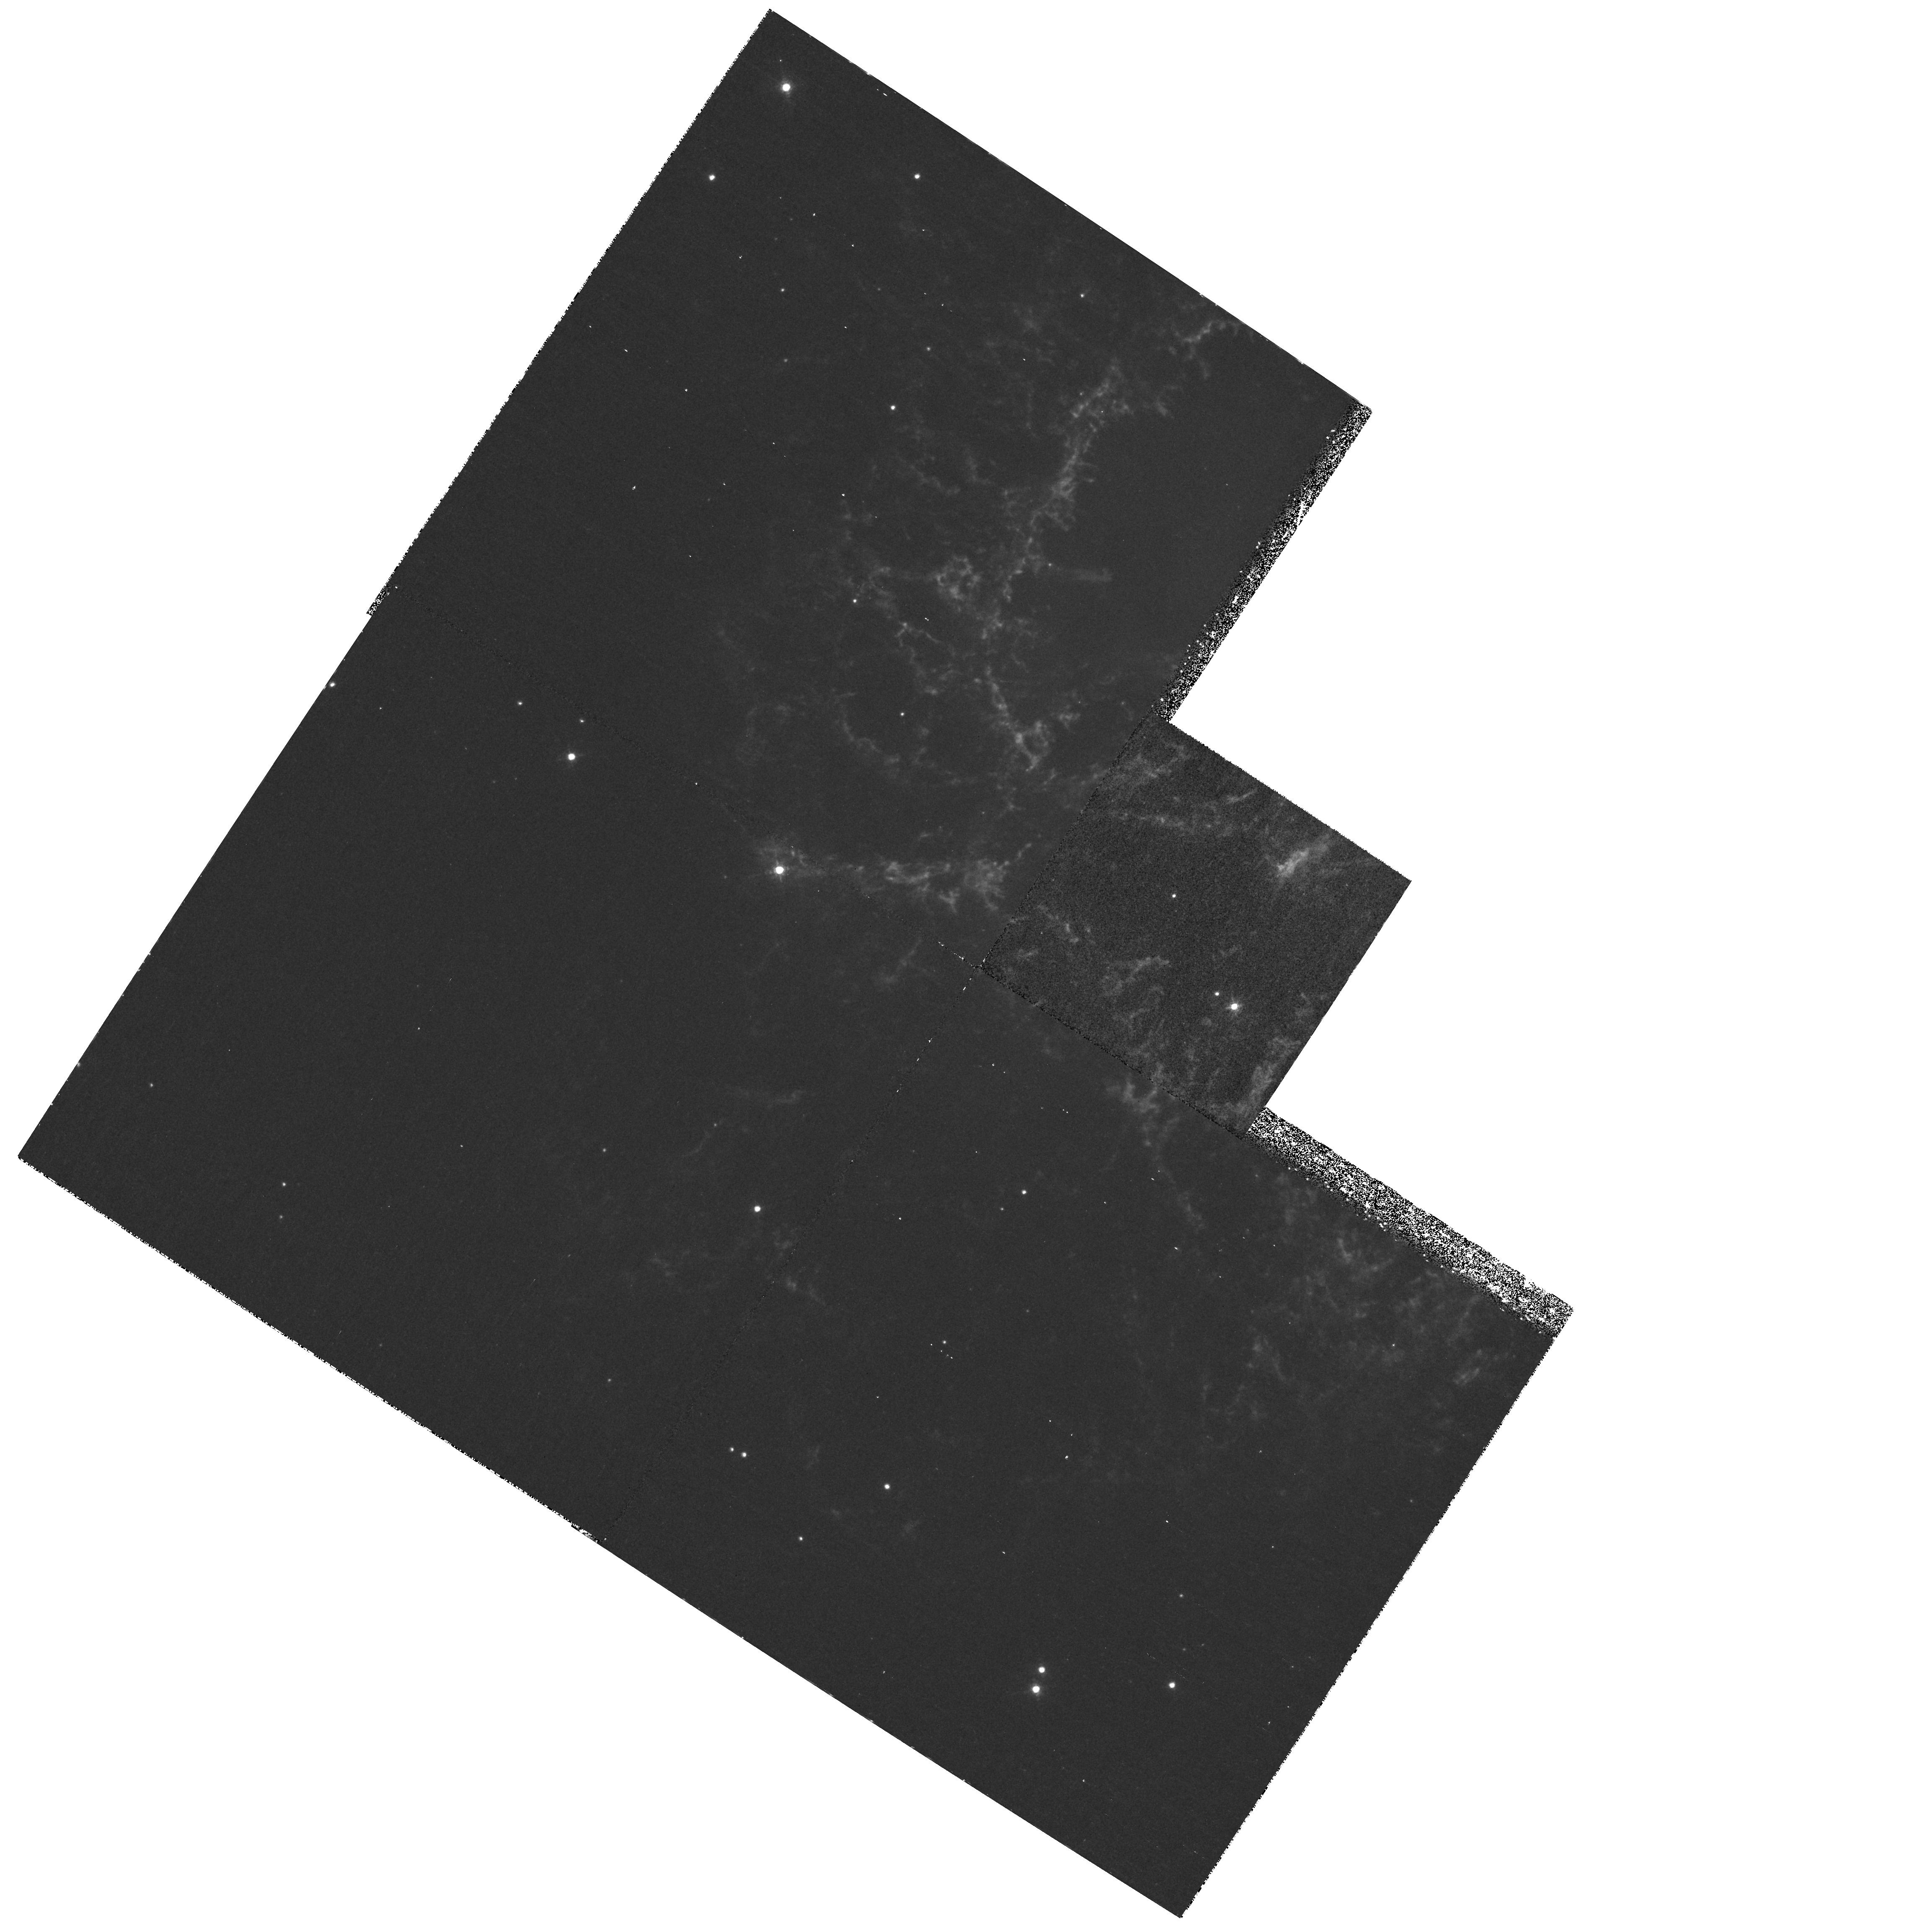
Target: CRAB-FIELD-7
Instrument: WFPC2/PC
Filter: F631N
Exposure: 1.1 h
Observation ID: hst_8222_07_wfpc2_pc_f631n_u5d107

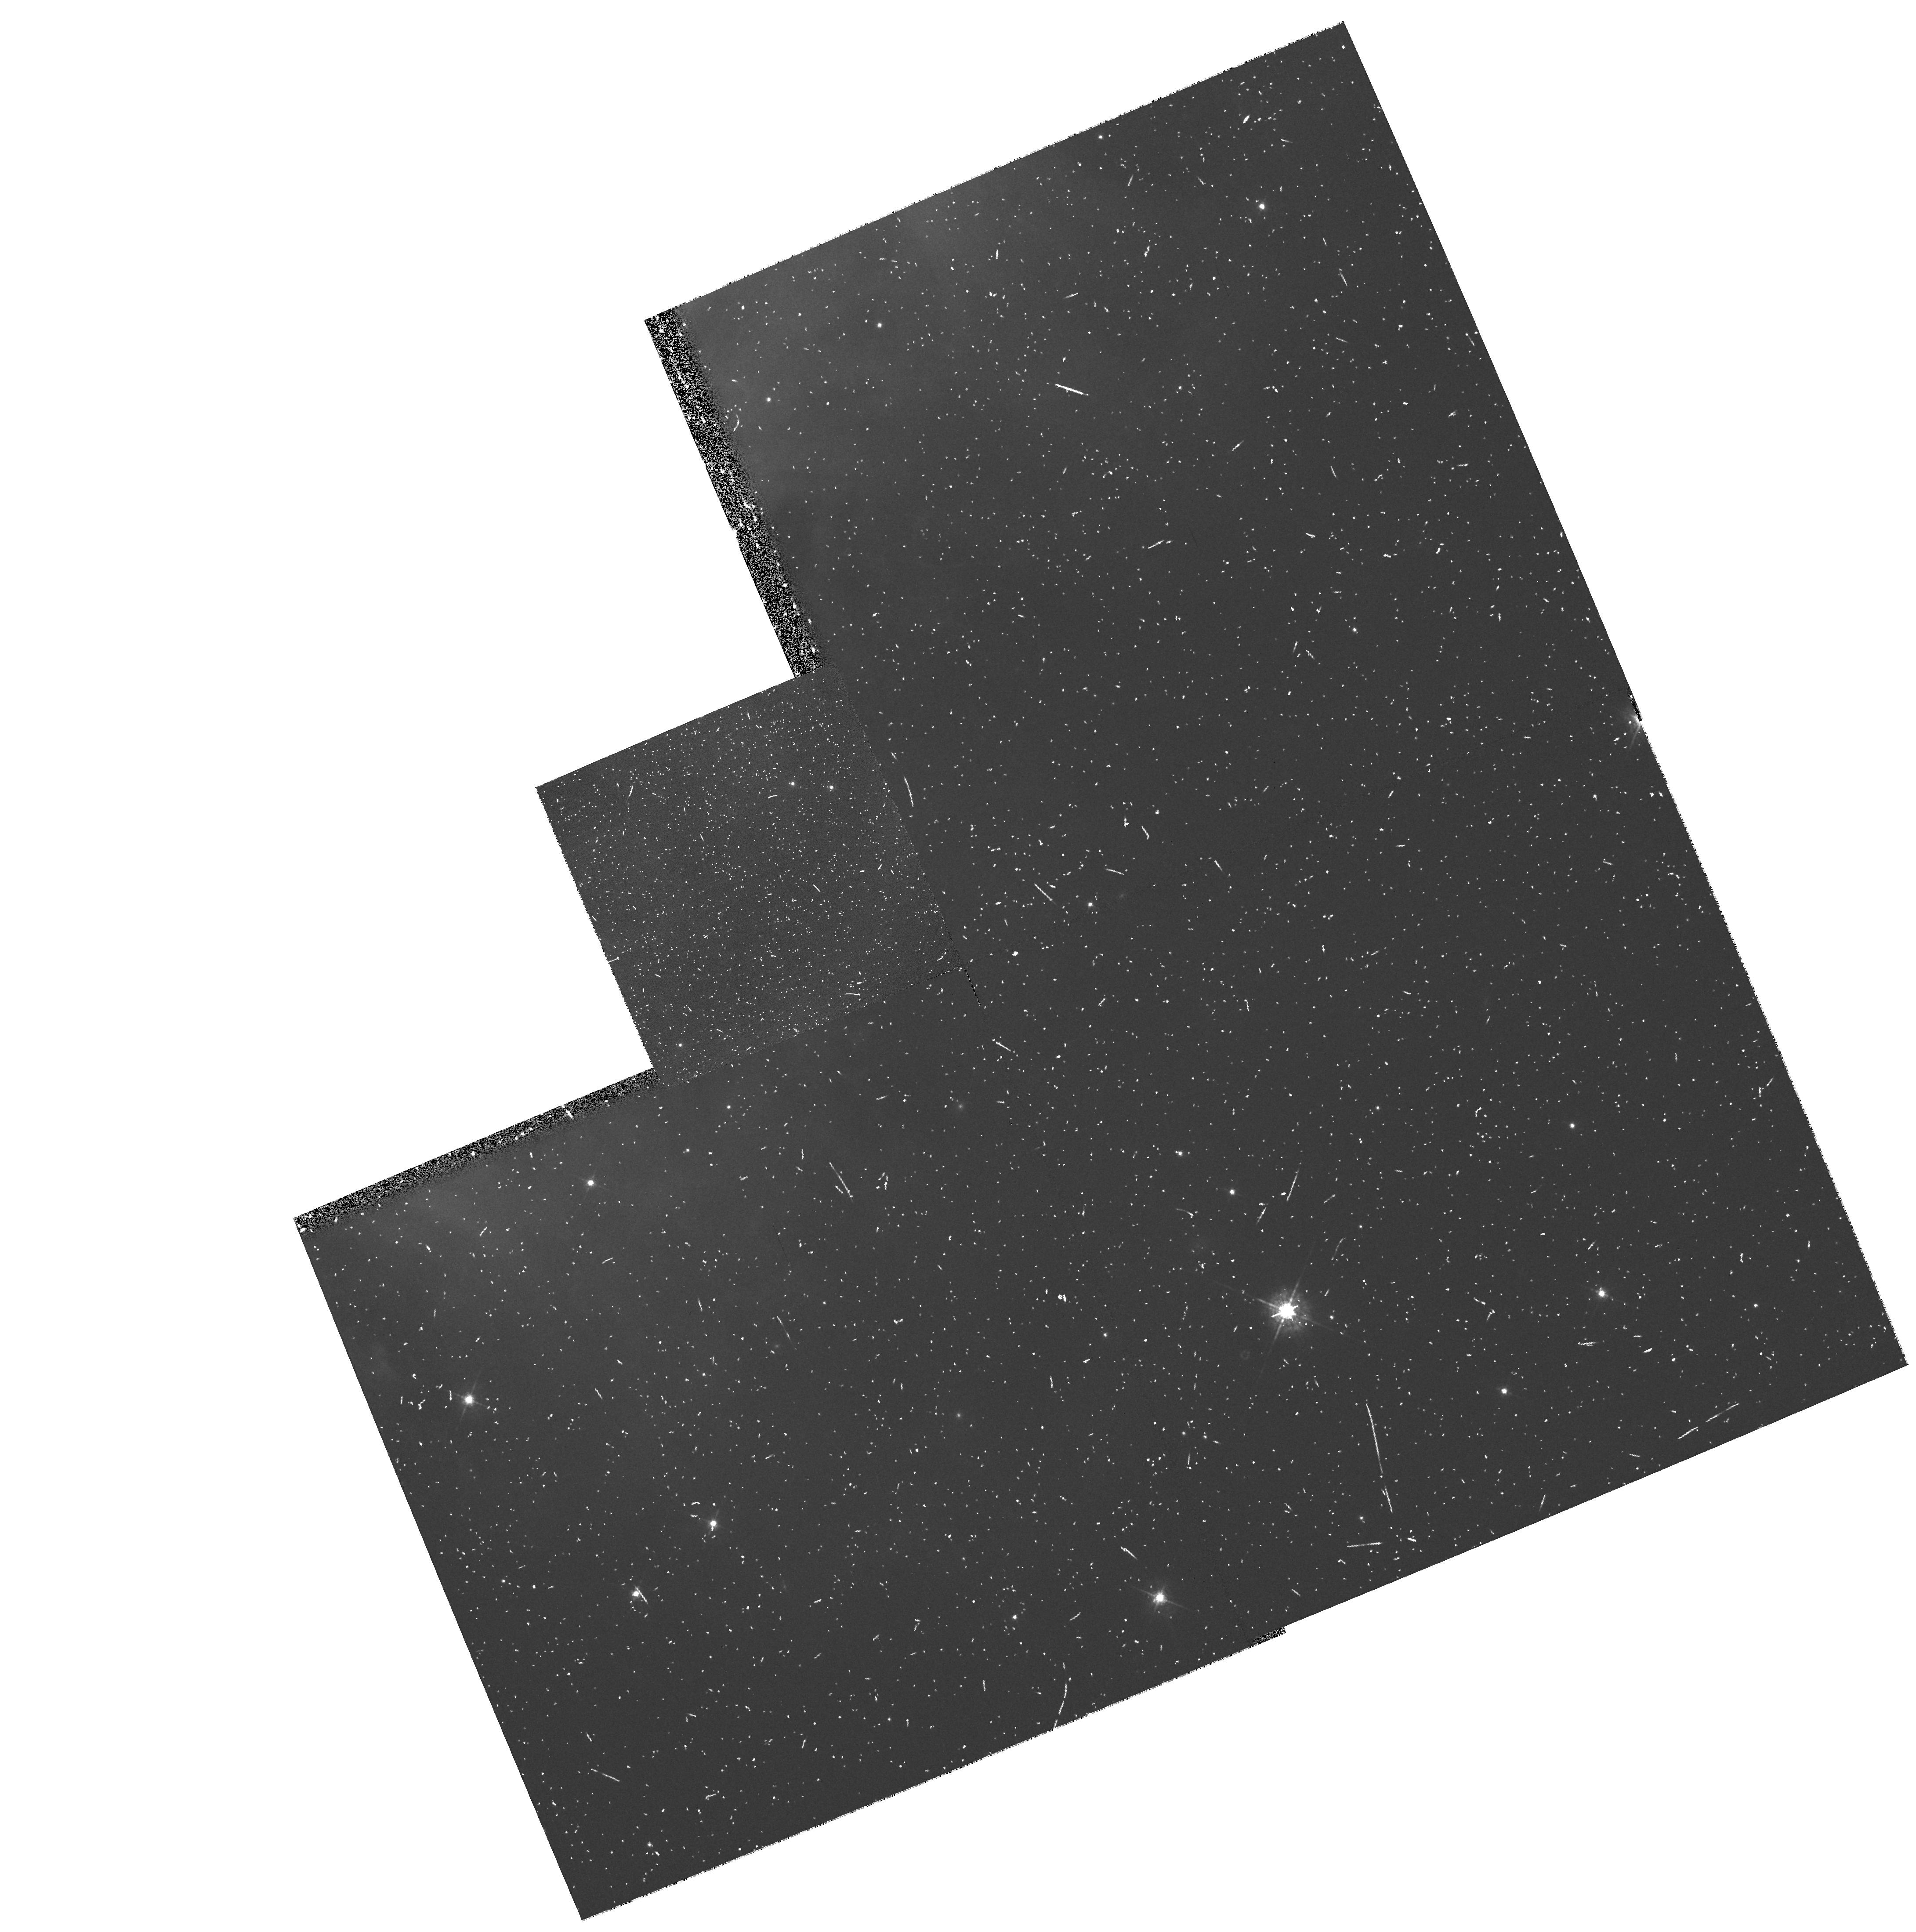
Target: CRAB-FIELD-1
Instrument: WFPC2/PC
Filter: F547M
Exposure: 15 min
Observation ID: hst_8222_01_wfpc2_pc_f547m_u5d101

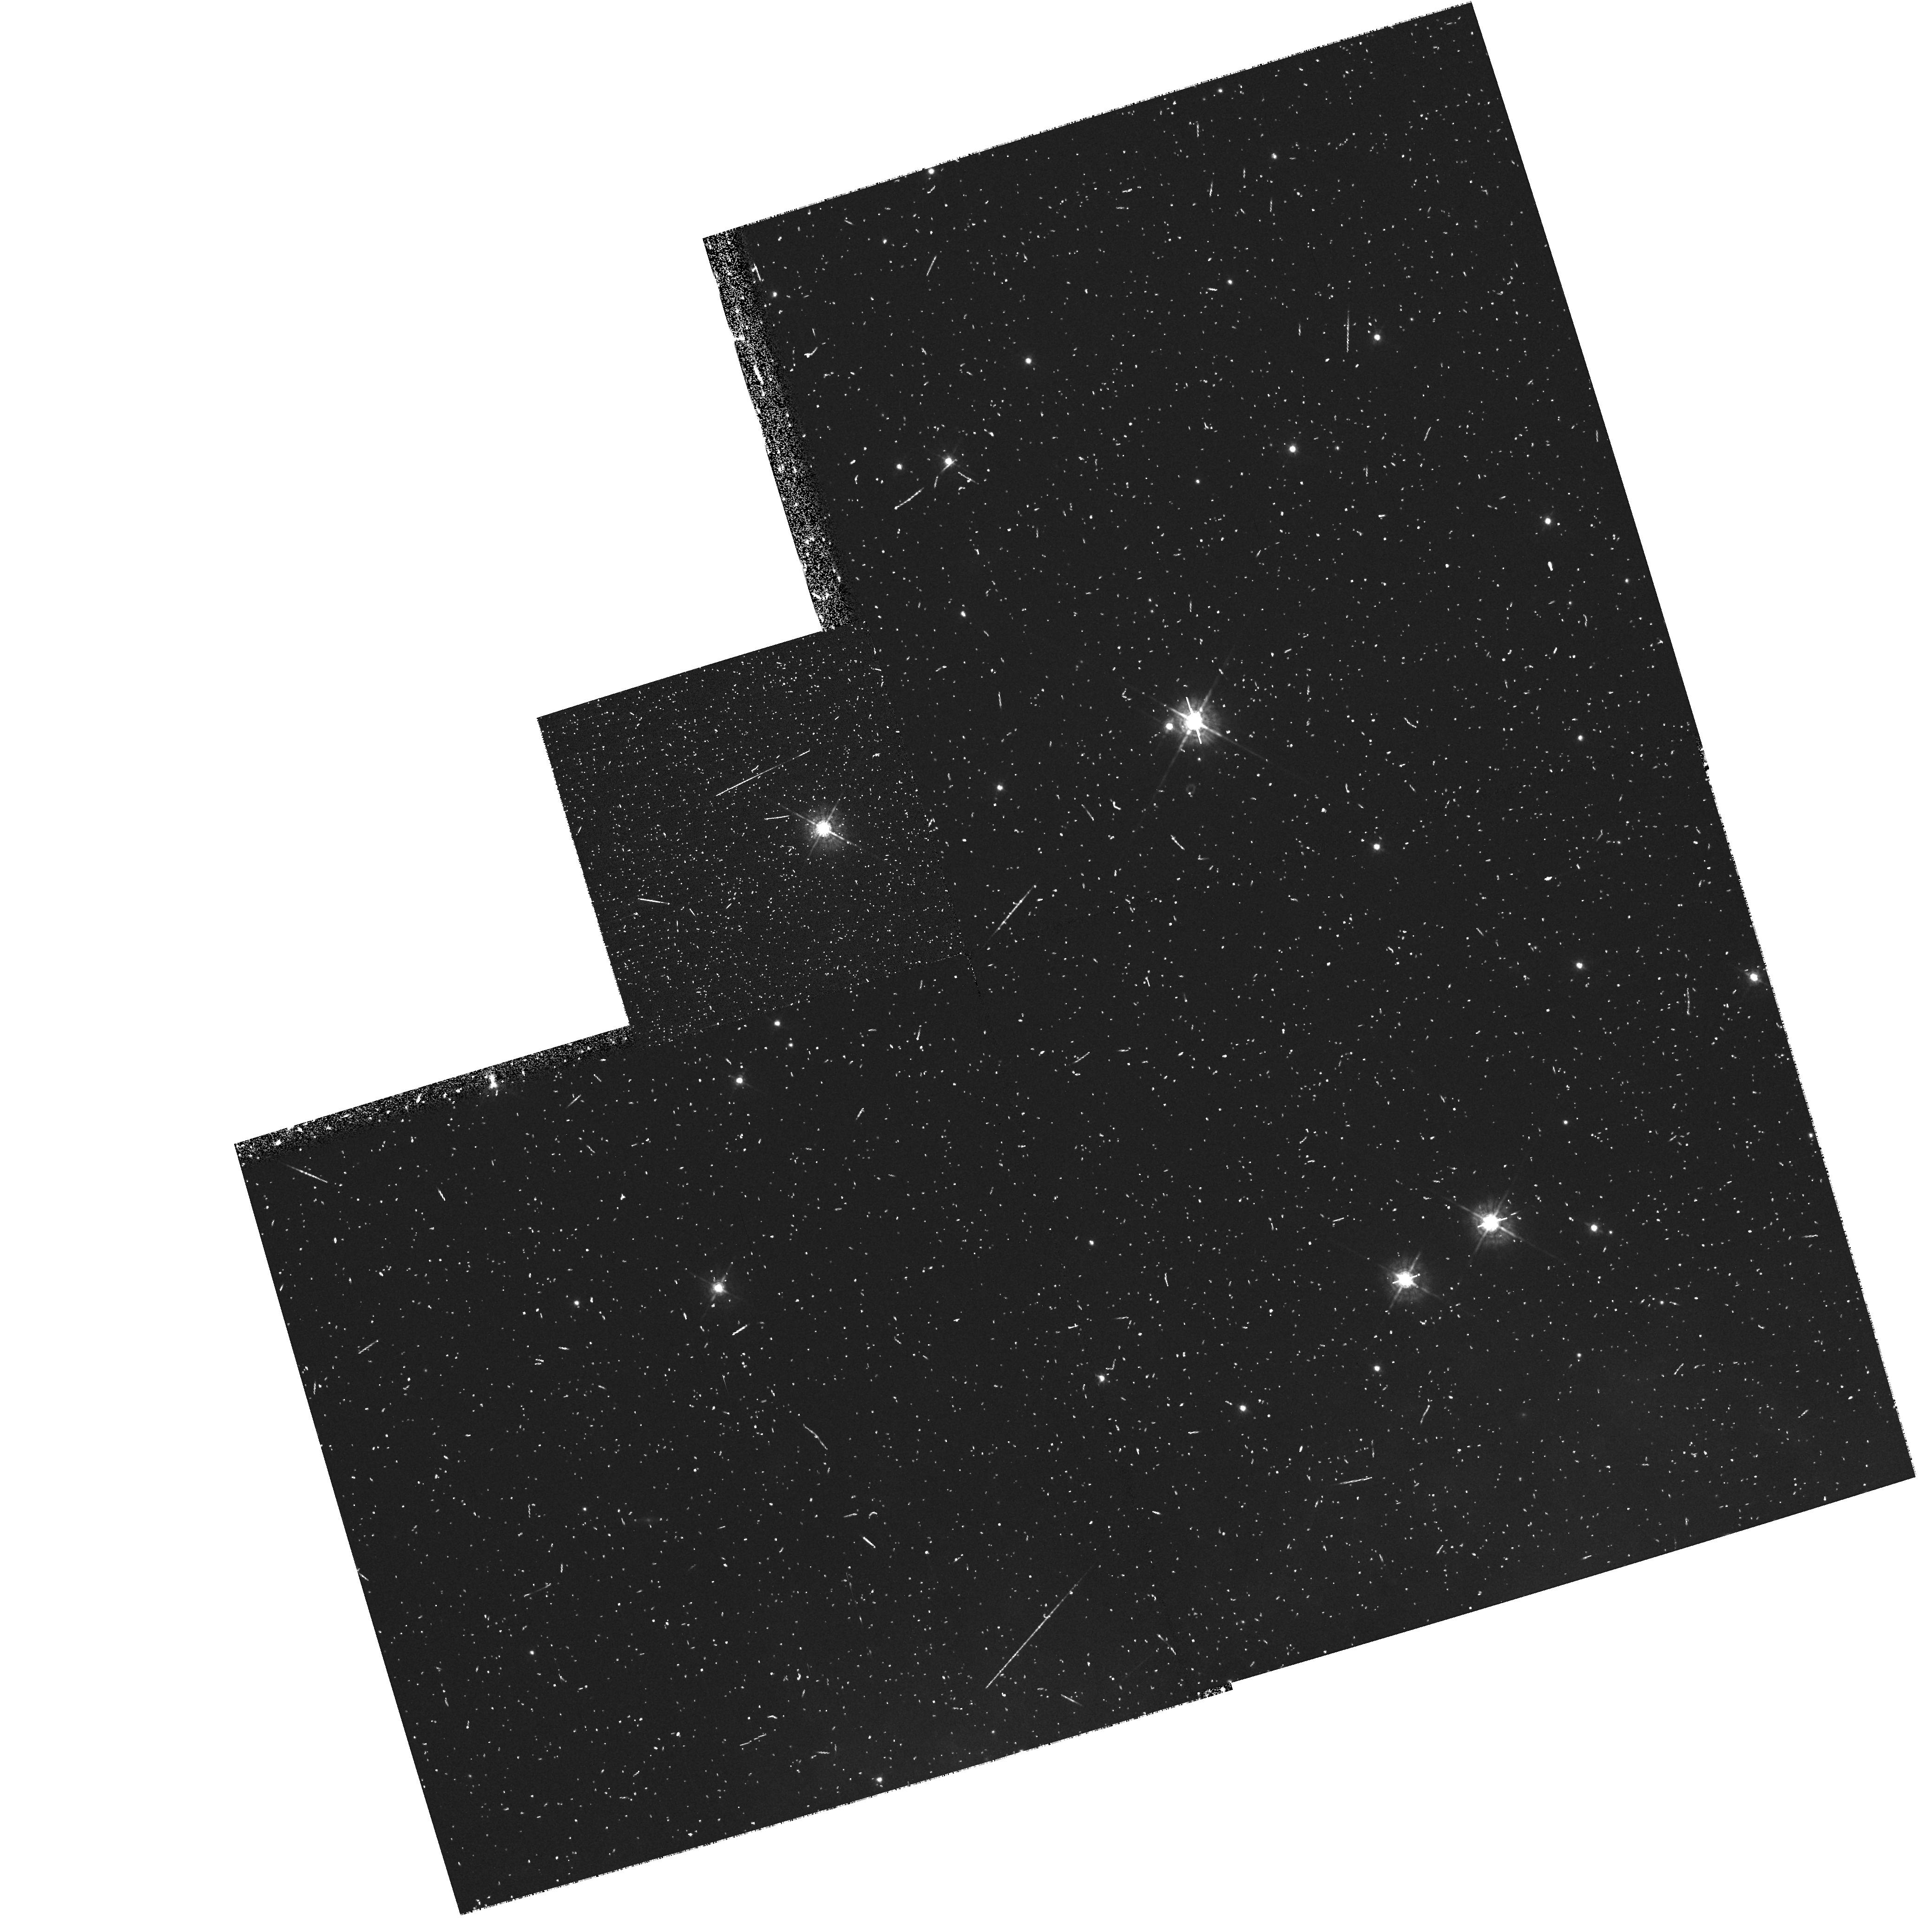
Target: CRAB-FIELD-8
Instrument: WFPC2/PC
Filter: F547M
Exposure: 15 min
Observation ID: hst_8222_08_wfpc2_pc_f547m_u5d108

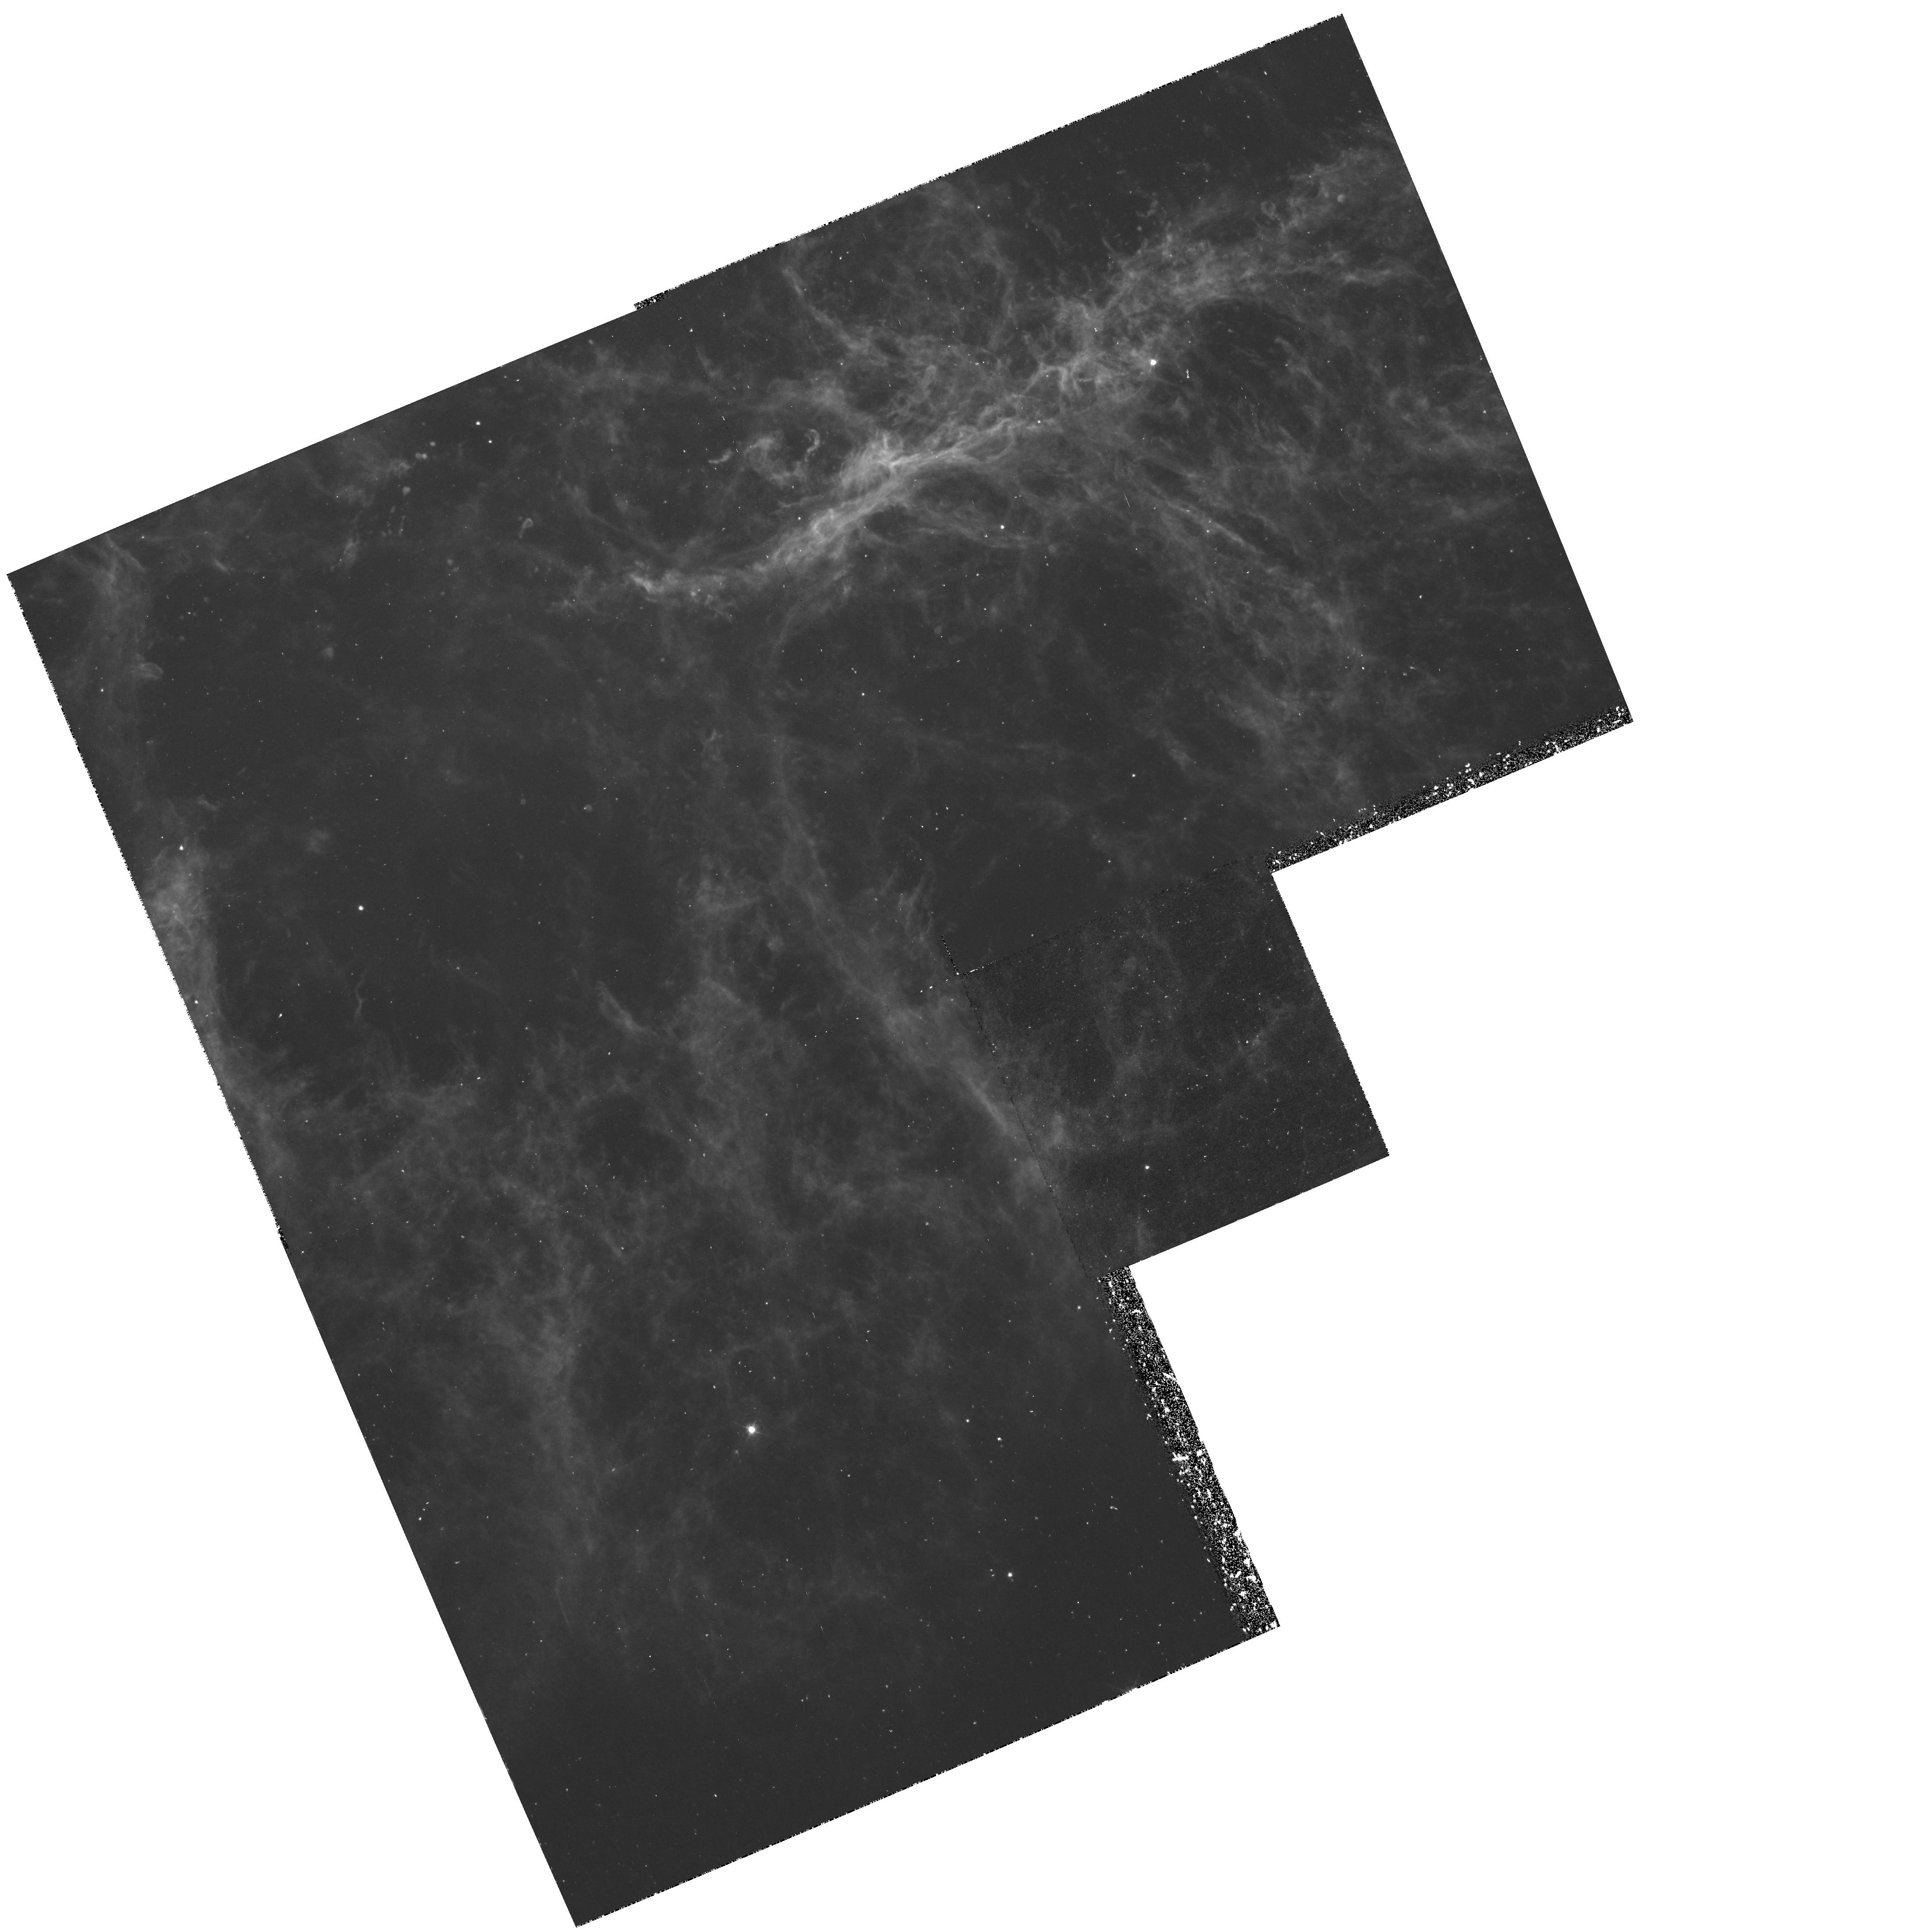
Target: CRAB-FIELD-3
Instrument: WFPC2/PC
Filter: F502N
Exposure: 1.4 h
Observation ID: hst_8222_03_wfpc2_pc_f502n_u5d103

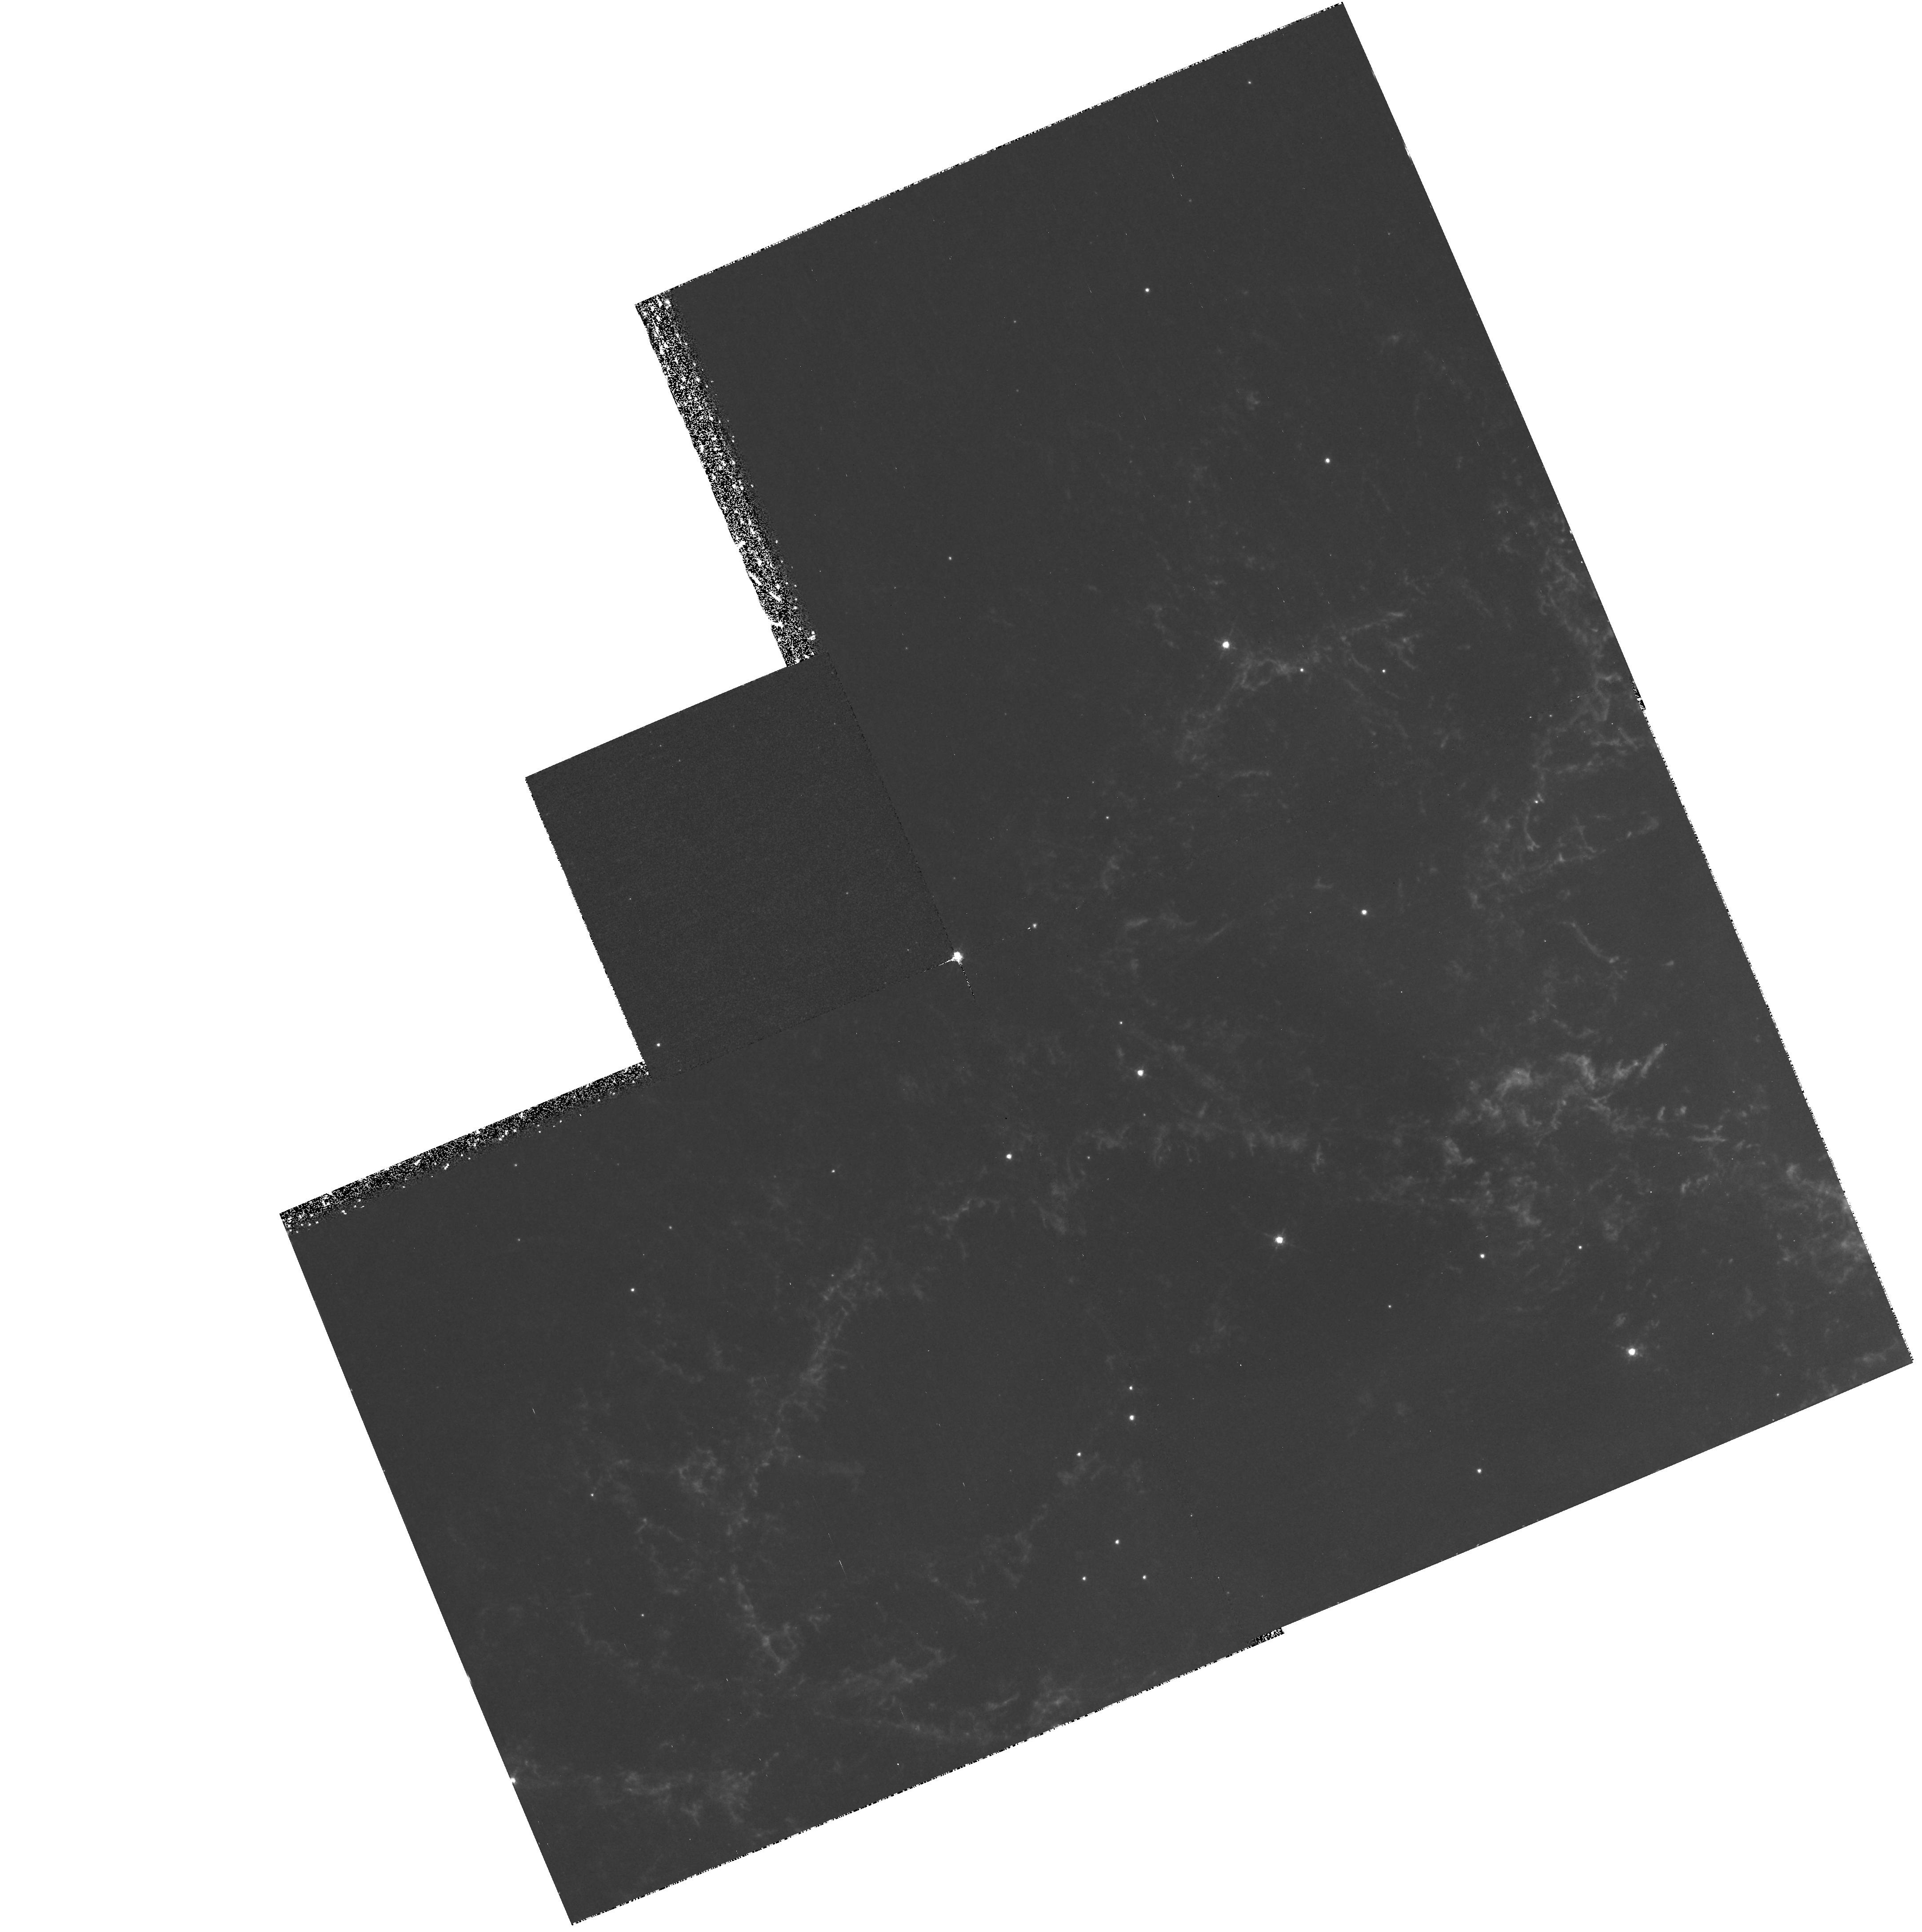
Target: CRAB-FIELD-5
Instrument: WFPC2/PC
Filter: F631N
Exposure: 1.1 h
Observation ID: hst_8222_05_wfpc2_pc_f631n_u5d105

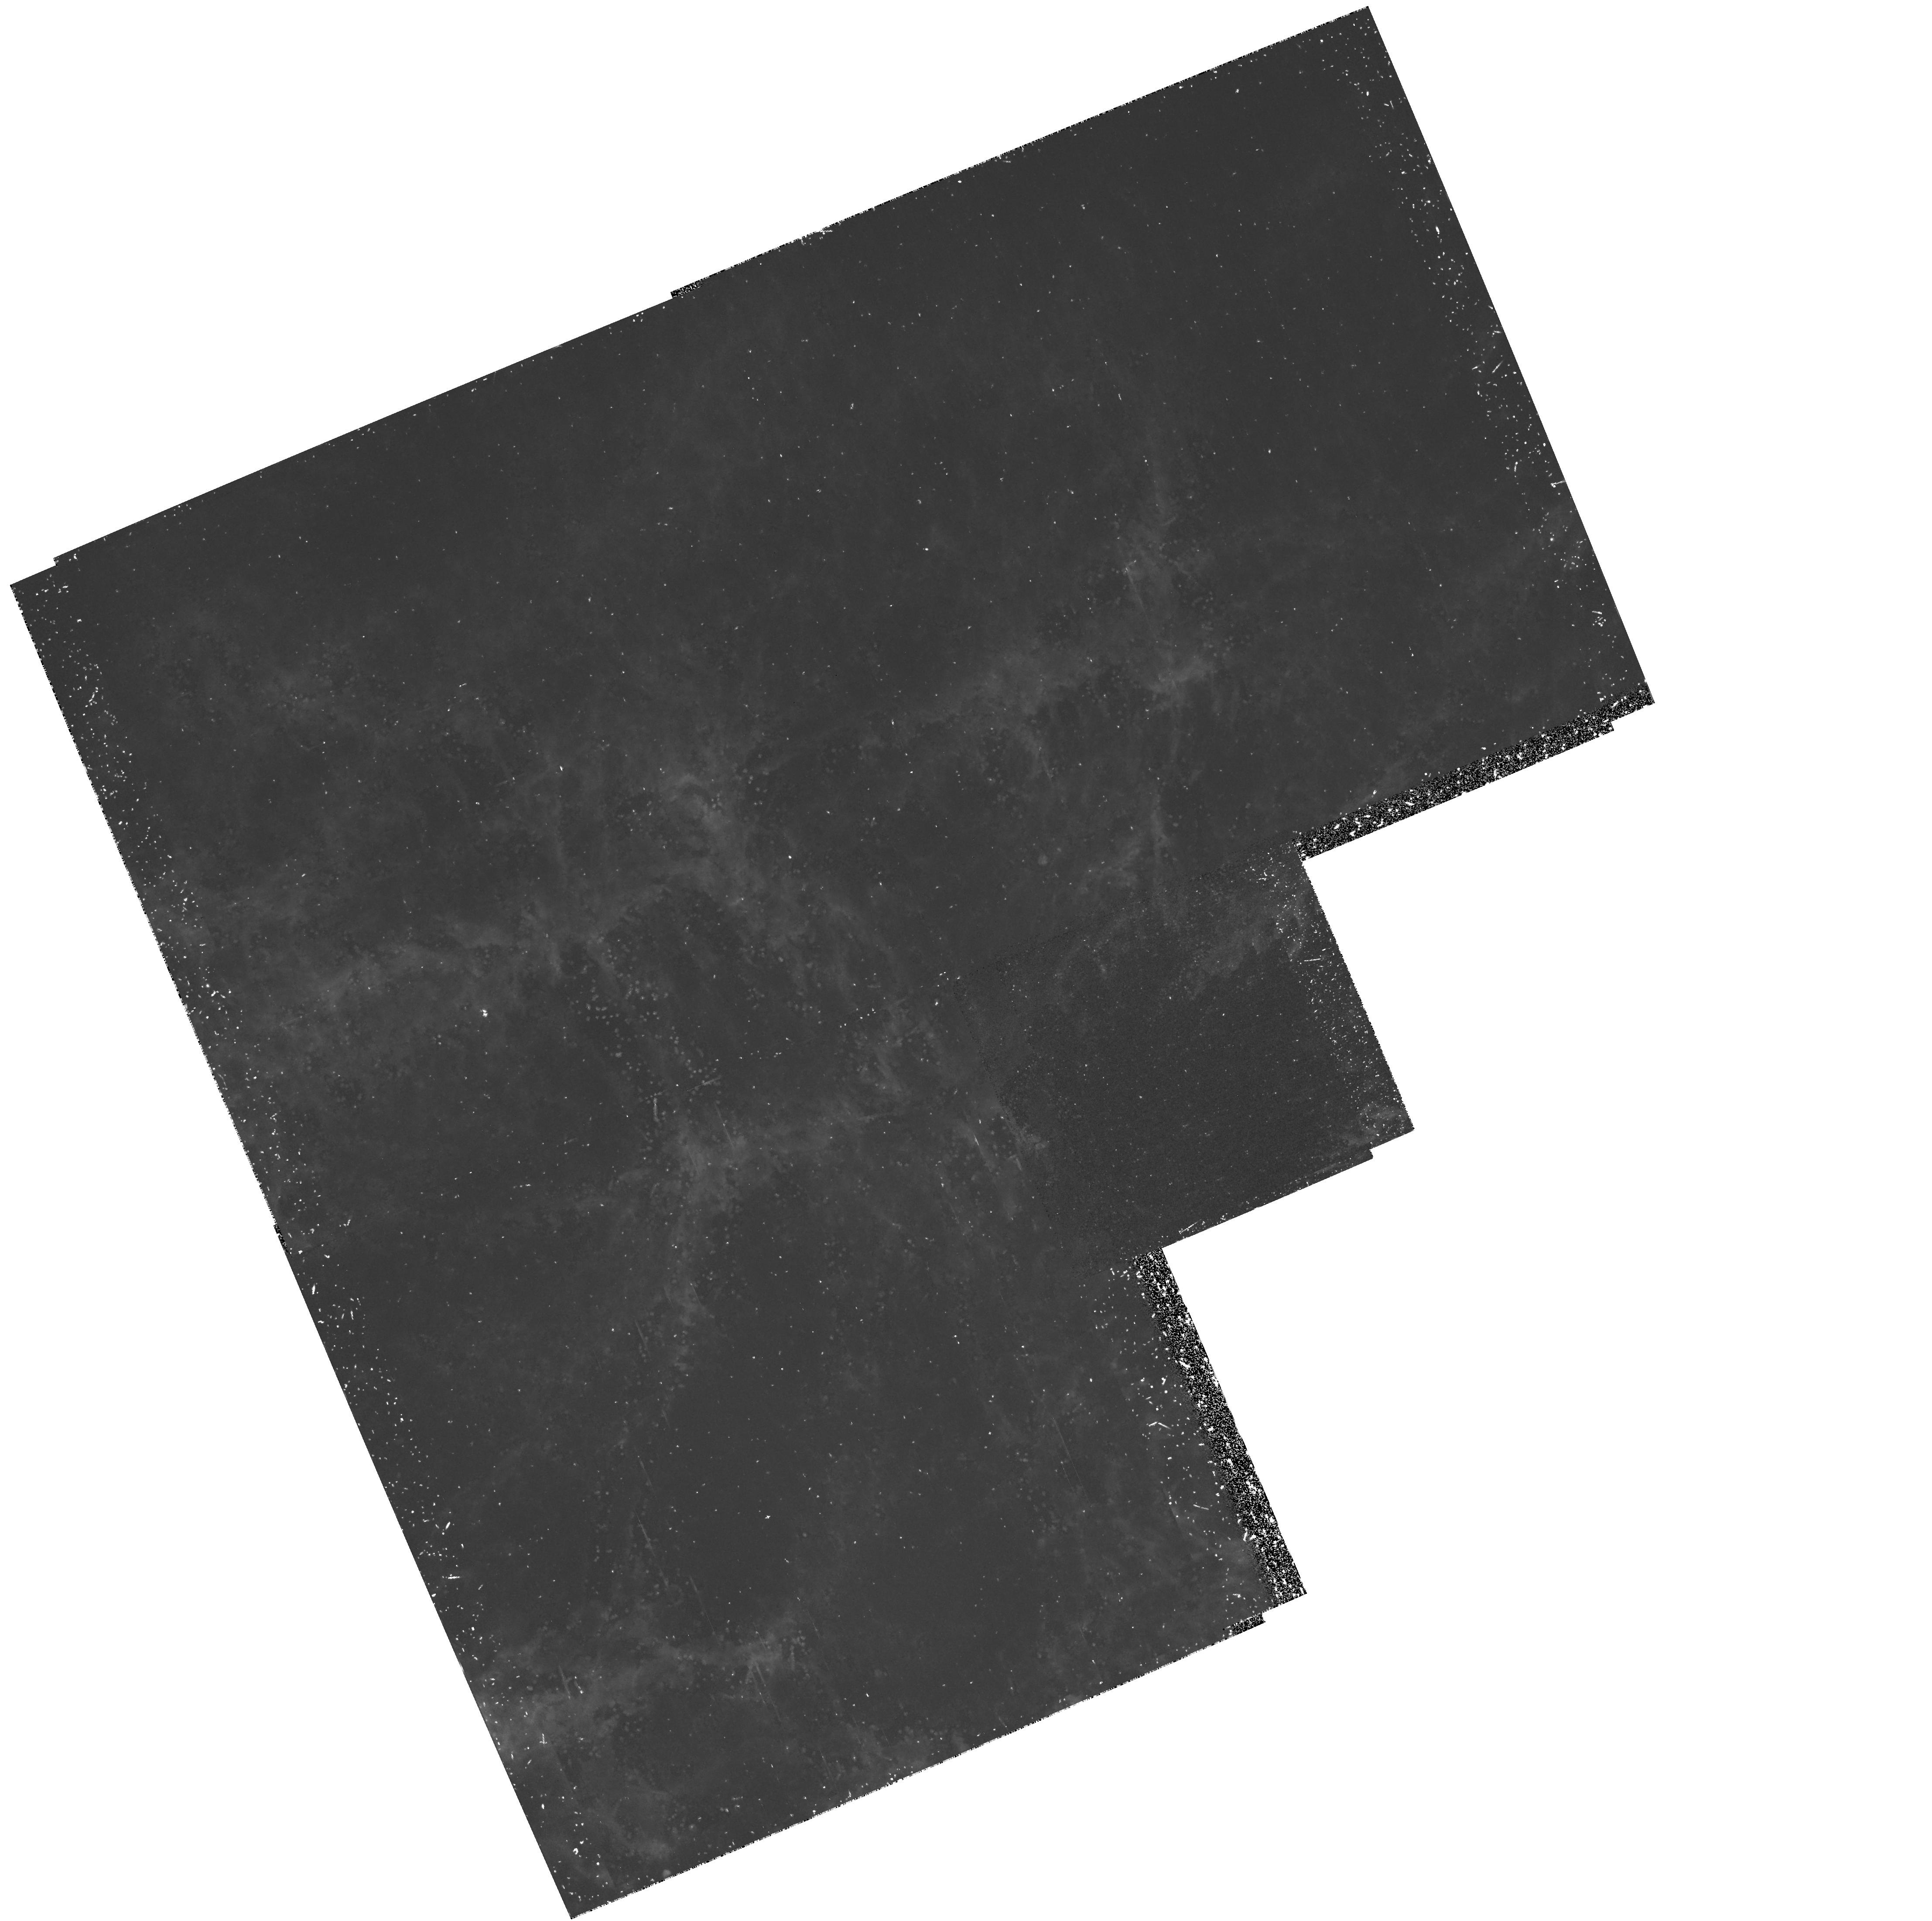
Target: CRAB-FIELD-4
Instrument: WFPC2/PC
Filter: F502N
Exposure: 1.4 h
Observation ID: hst_8222_04_wfpc2_pc_f502n_u5d104

An Emission Line Survey of the Crab Nebula (PI: Hester, Jeff J.)

We propose to conduct a WFPC2 survey of the Crab Nebula in the light of emission from O I, S II, and O III, and in a single continuum band. WFPC2 observations have already dramatically reshaped our understanding of the Crab. They have shown that the filaments in the Crab are the result of Rayleigh-Taylor instabilities at the surface of the synchrotron nebula. These data also provide the first direct evidence of the existence of an extended remnant of freely expanding ejecta that surrounds the visible nebula and into which the synchrotron nebula is expanding. High spatial resolution observations of the range of conditions around the R-T unstable interface are needed if we are to develop this understanding further or apply it to questions of the overall structure and evolution of the remnant. We have also found that the subarcsecond structure of filaments strongly influences overall filament spectra. Detailed knowledge of the ionization structure of filaments at HST resolution is essential to interpret any spectroscopic observations of the Crab, and is needed in particular if we are to disentangle such structural effects from the spatial abundance distribution within the nebula. In addition to our specific scientific objectives, this survey will provide a data set that is essential to all future studies of the structure, dynamics, and evolution of the Crab.